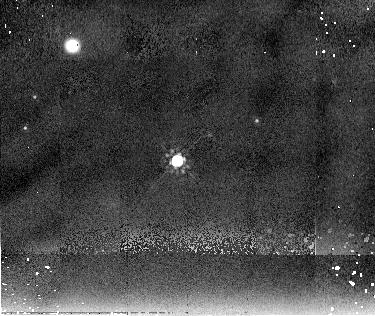
Target: CHA4146
Instrument: NICMOS/NIC2
Filter: F205W
Exposure: 10 min
Observation ID: n9yu02040

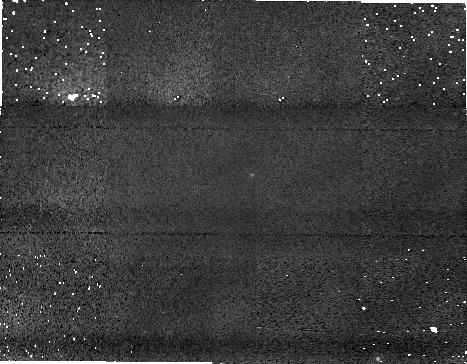
Target: field at RA 166.612°, Dec -77.425°
Instrument: NICMOS/NIC1
Filter: F160W
Exposure: 11 min
Observation ID: n9yu02070

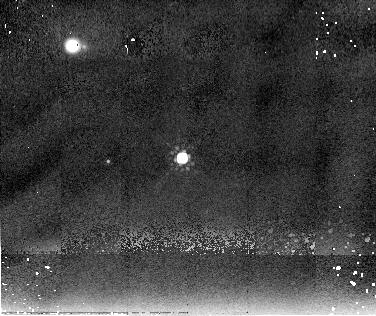
Target: CHA25174
Instrument: NICMOS/NIC2
Filter: F205W
Exposure: 10 min
Observation ID: n9yu01040

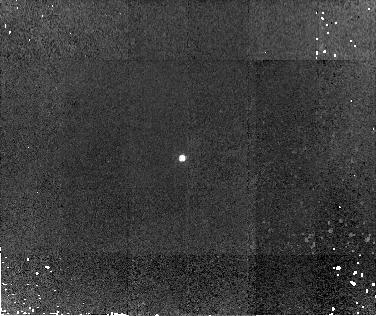
Target: CHA25174
Instrument: NICMOS/NIC2
Filter: F110W
Exposure: 13 min
Observation ID: n9yu01020

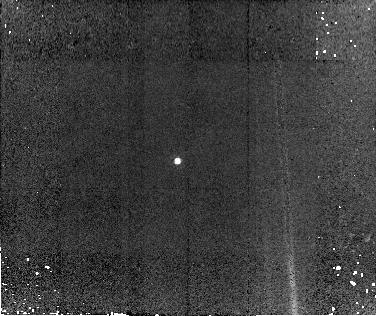
Target: CHA4146
Instrument: NICMOS/NIC2
Filter: F110W
Exposure: 13 min
Observation ID: n9yu02020

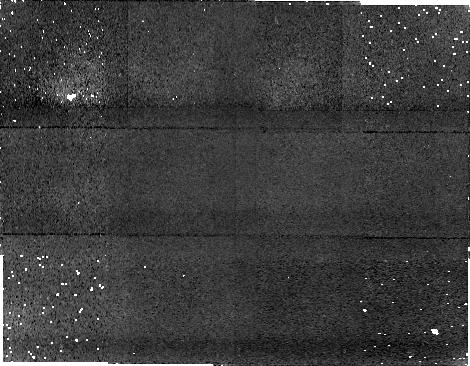
Target: field at RA 166.750°, Dec -77.417°
Instrument: NICMOS/NIC1
Filter: F160W
Exposure: 11 min
Observation ID: n9yu01050

Imaging Circumstellar Disks and Envelopes around Proto-Brown Dwarfs (PI: Luhman, Kevin)

Using the Spitzer Space Telescope, we have discovered two young brown dwarfs with Class I spectral energy distributions (i.e., proto-brown dwarfs). We propose to perform broad-band NICMOS imaging of these Class I brown dwarfs to spatially resolve their circumstellar disks and envelopes. If successful, these data would comprise the first measurements of this kind for brown dwarfs and would provide fundamental constraints on models for the formation of brown dwarfs.